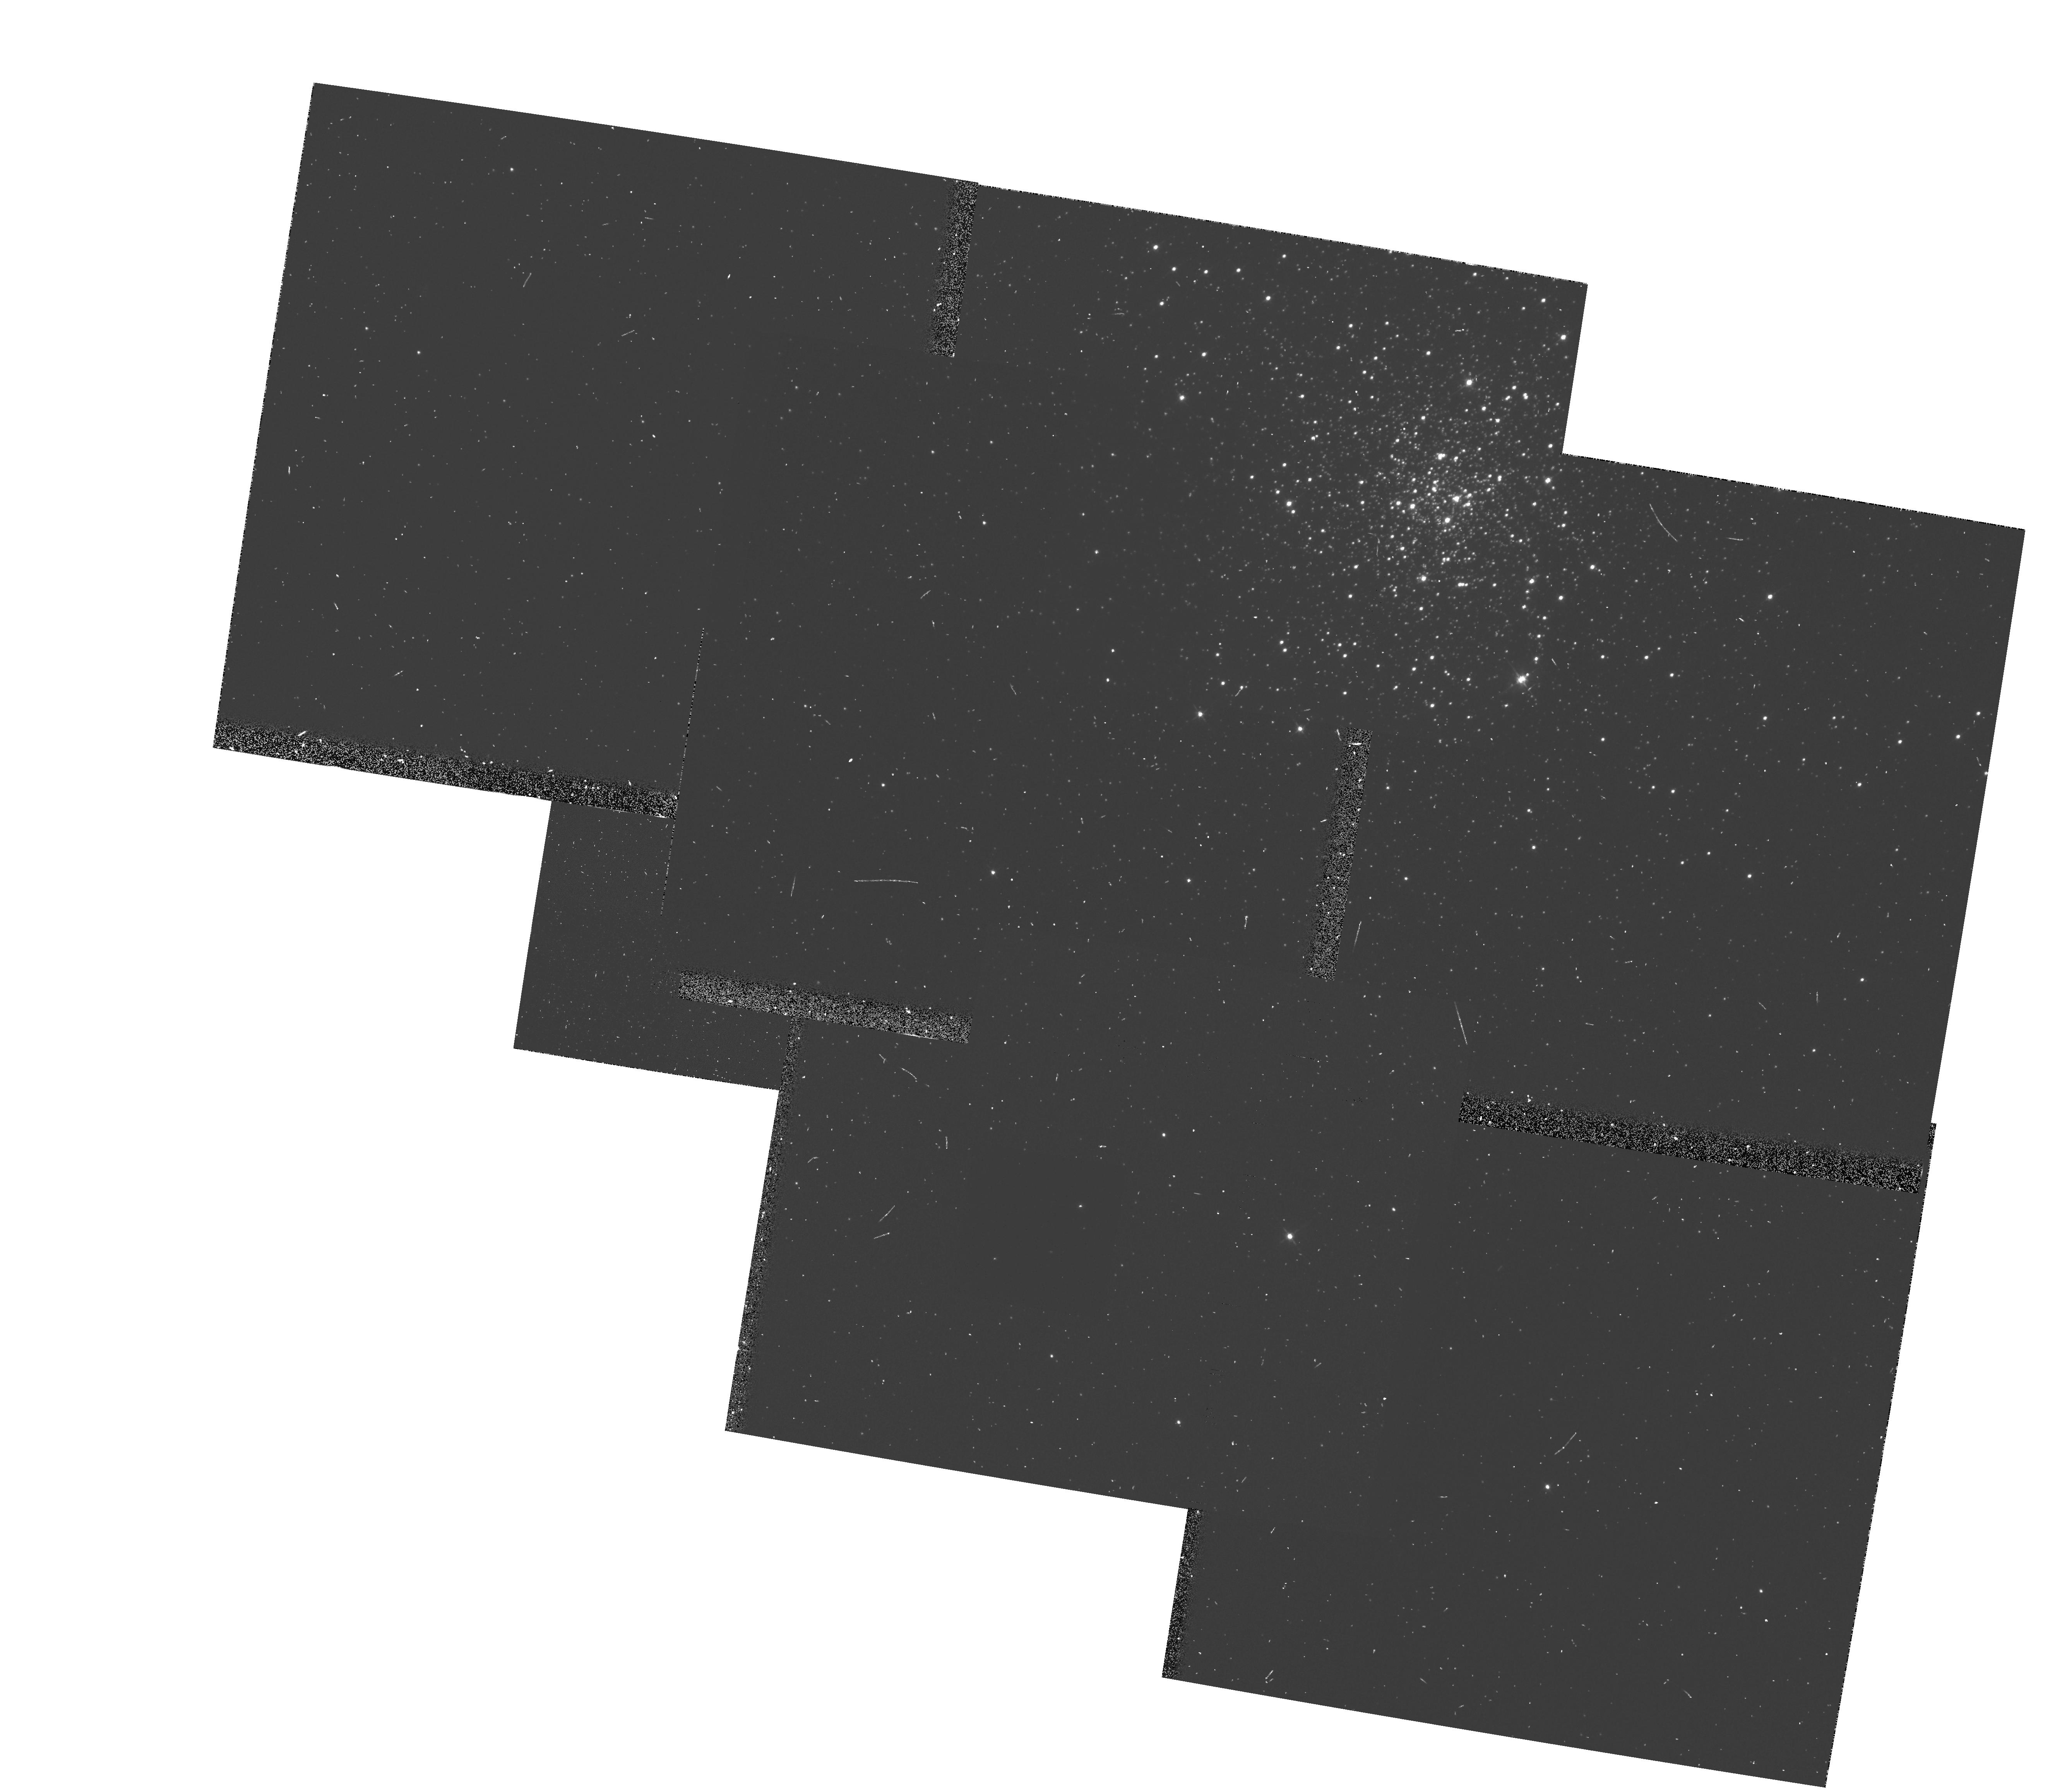
Target: NGC4147
Instrument: WFPC2/PC
Filter: F555W-POLQ
Exposure: 8 min
Observation ID: hst_5574_05_wfpc2_pc_f555w-polq_u2m705

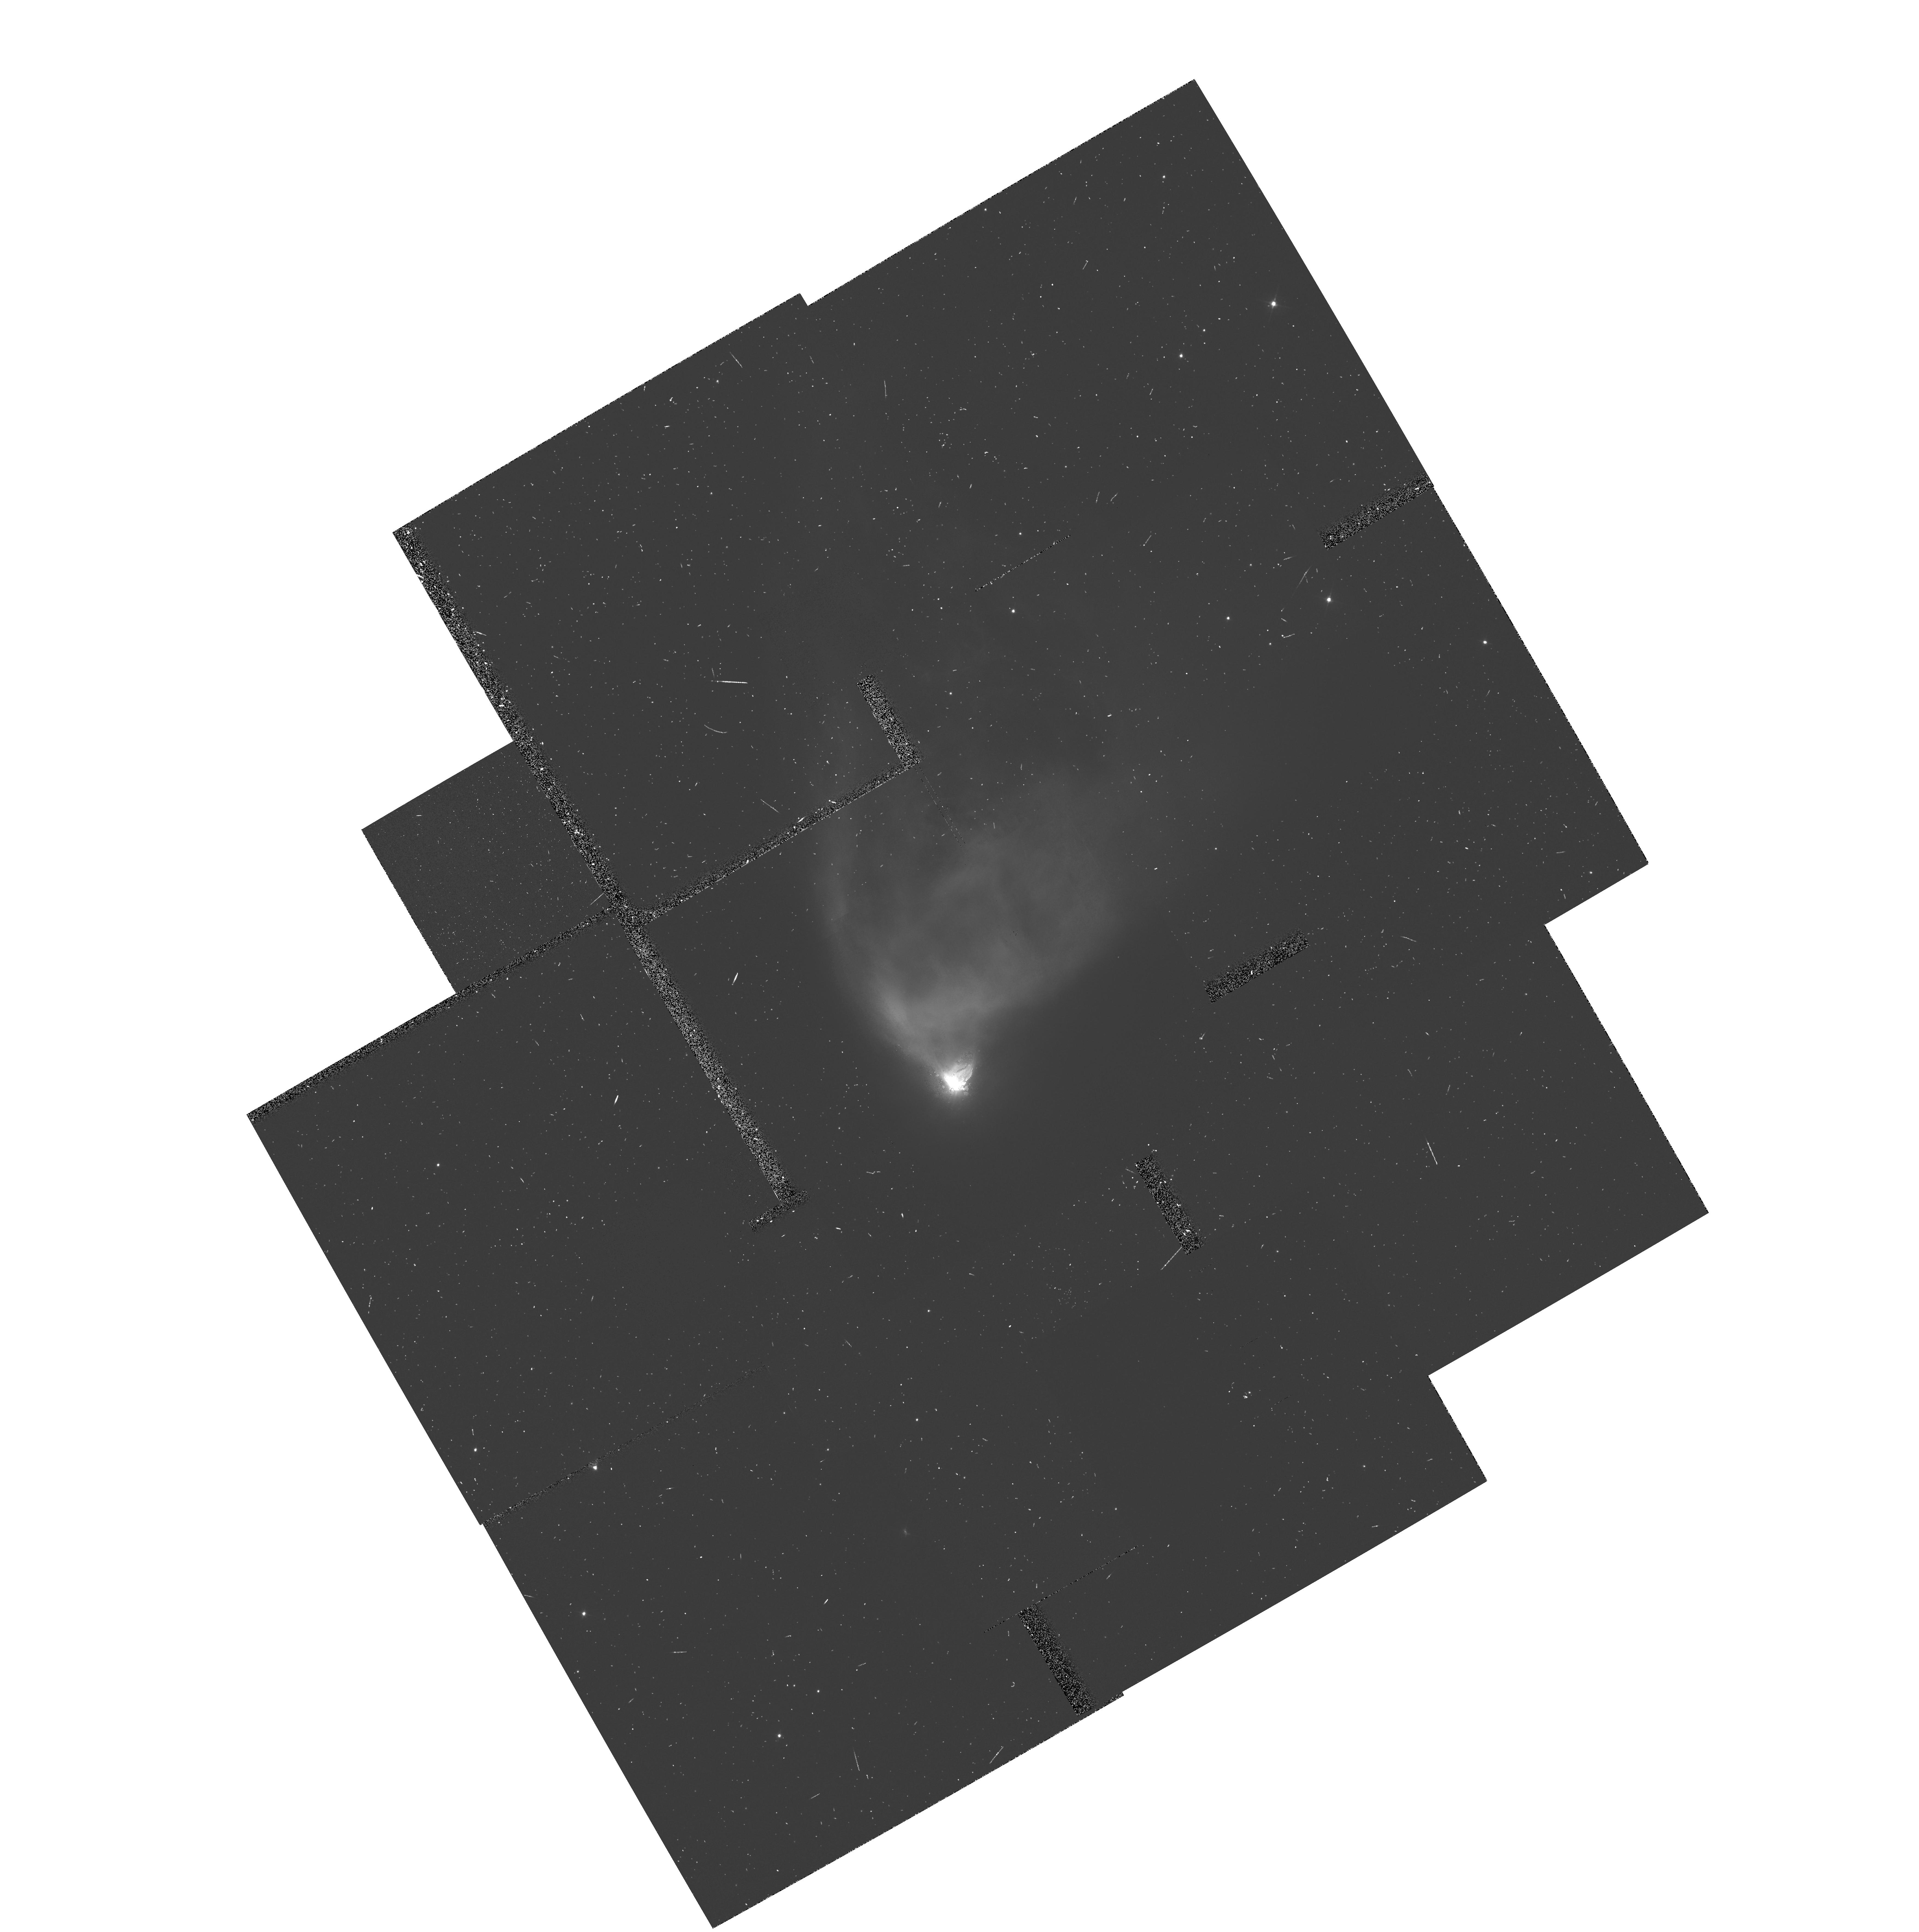
Target: RMON
Instrument: WFPC2/PC
Filter: F555W-POLQ
Exposure: 20 min
Observation ID: hst_5574_04_wfpc2_pc_f555w-polq_u2m704

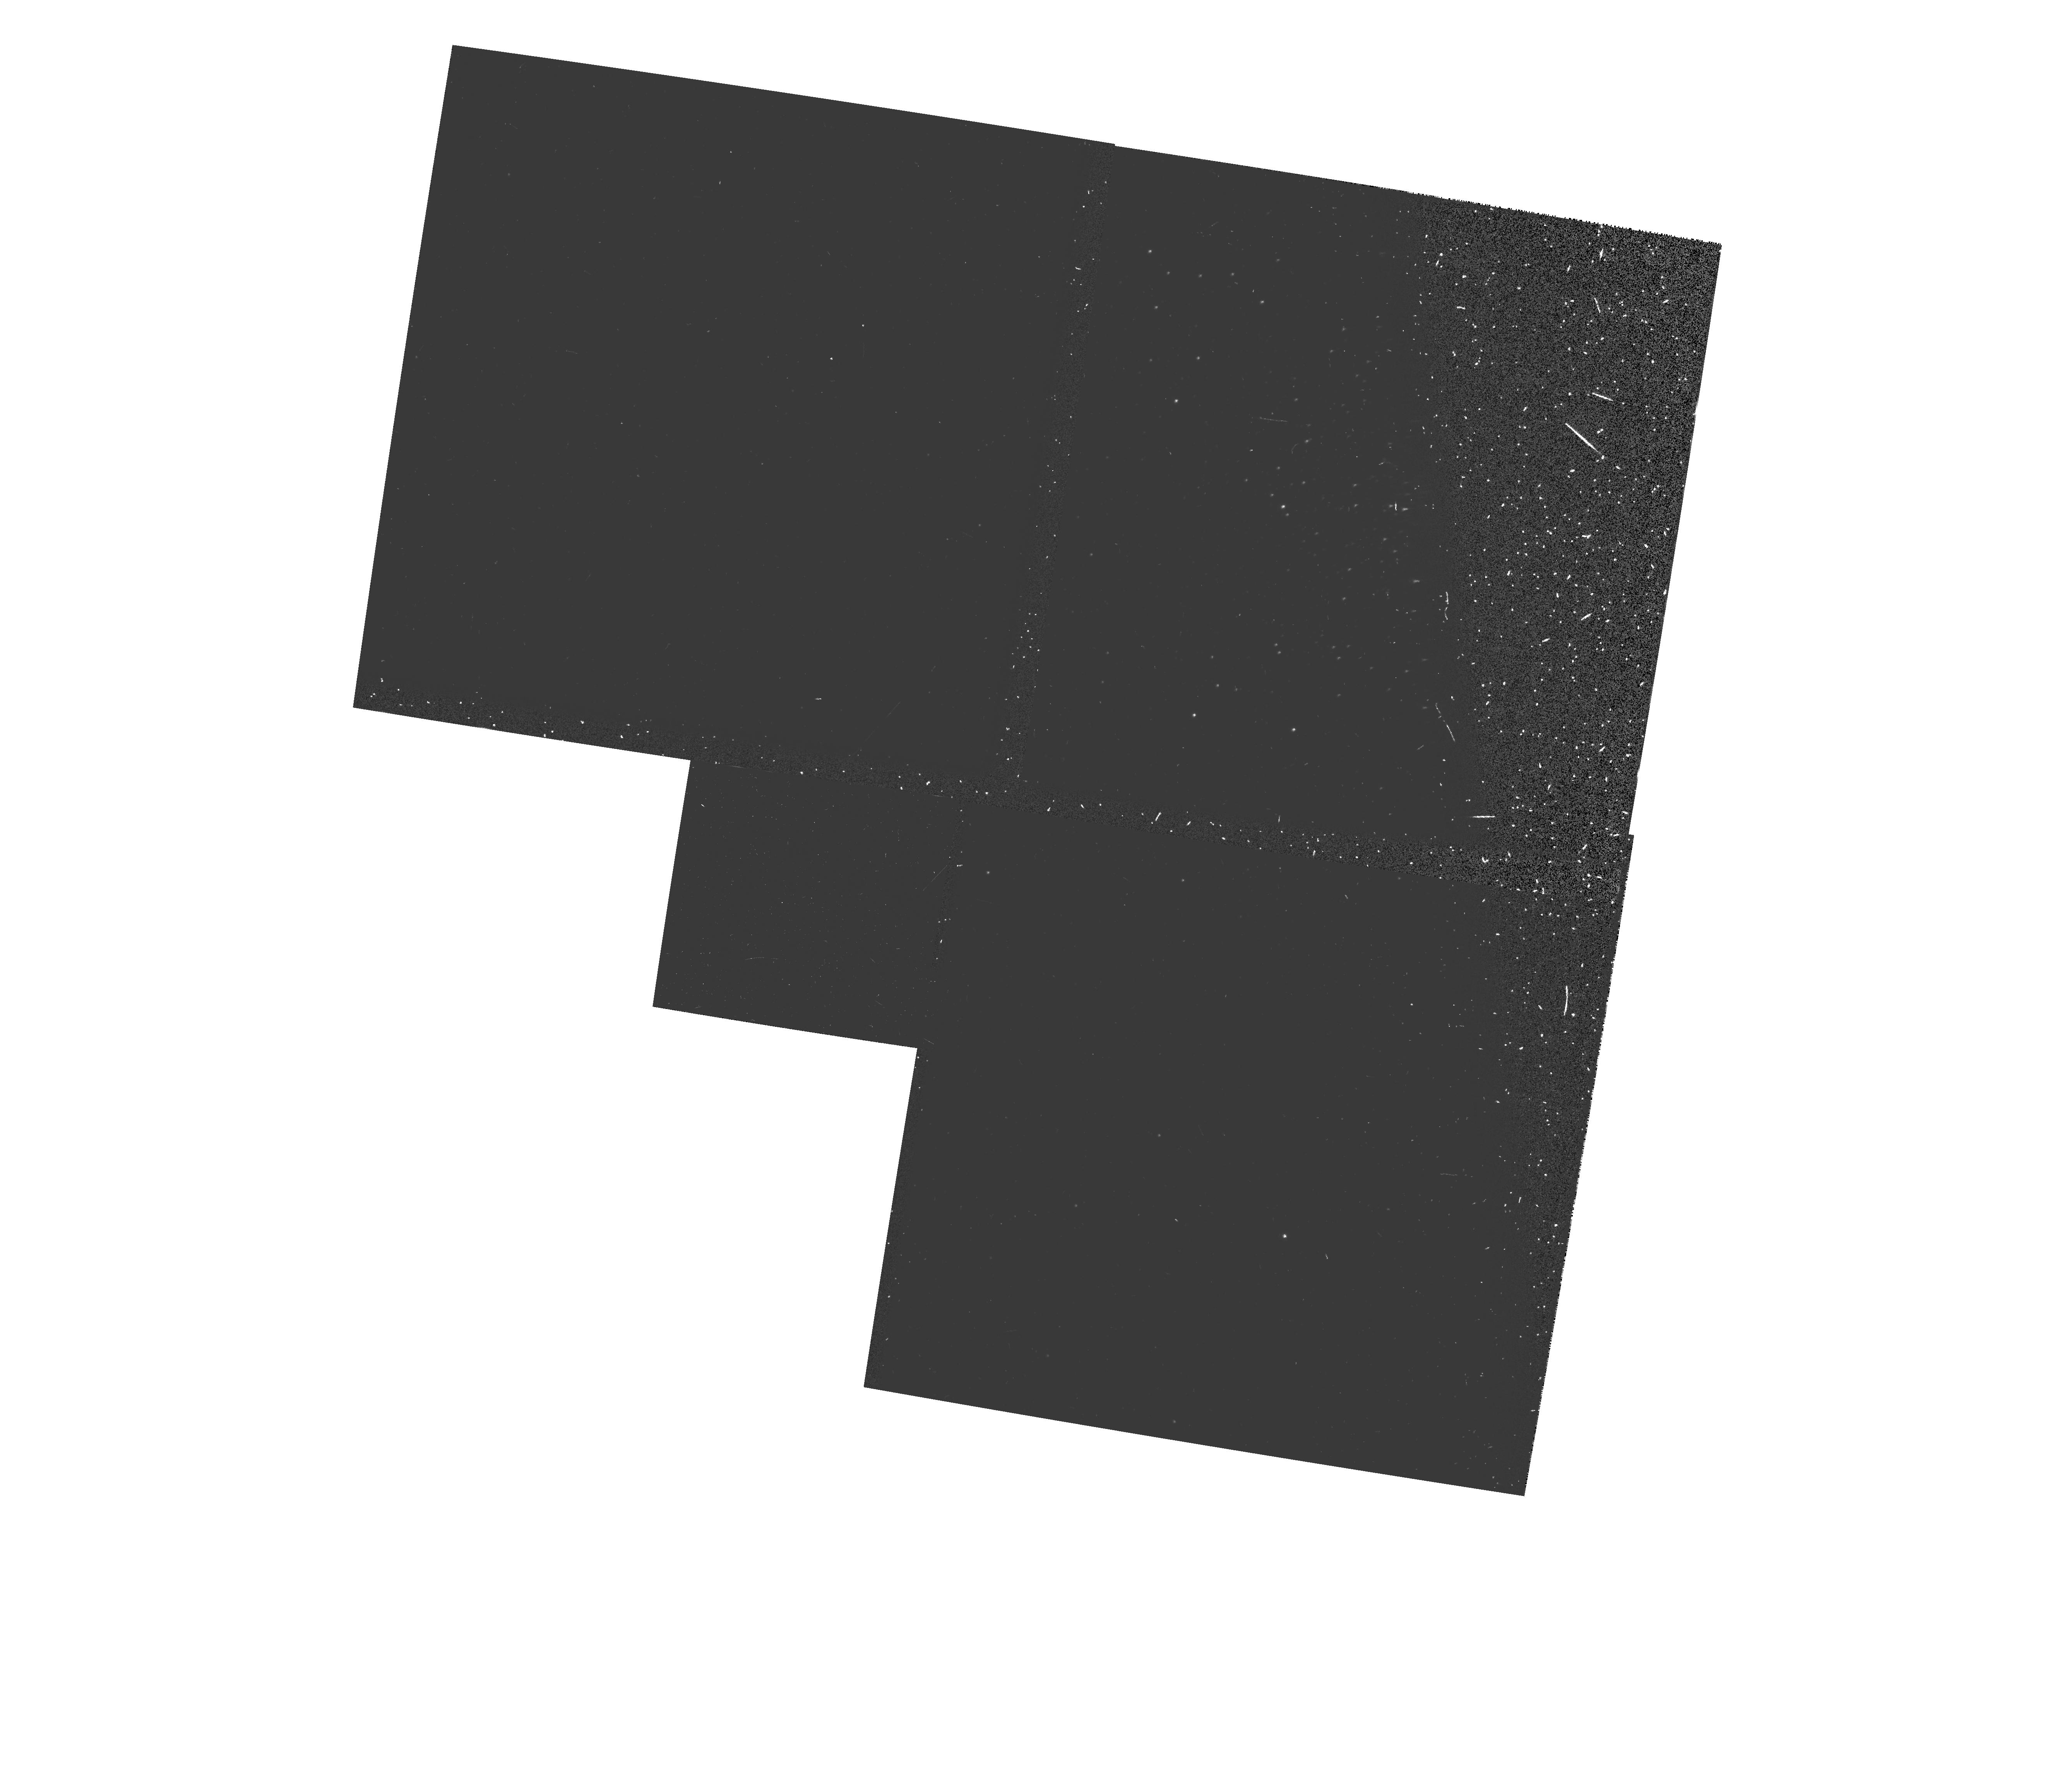
Target: NGC4147
Instrument: WFPC2/PC
Filter: F555W-POLQP15
Exposure: 4 min
Observation ID: hst_5574_05_wfpc2_pc_f555w-polqp15_u2m705

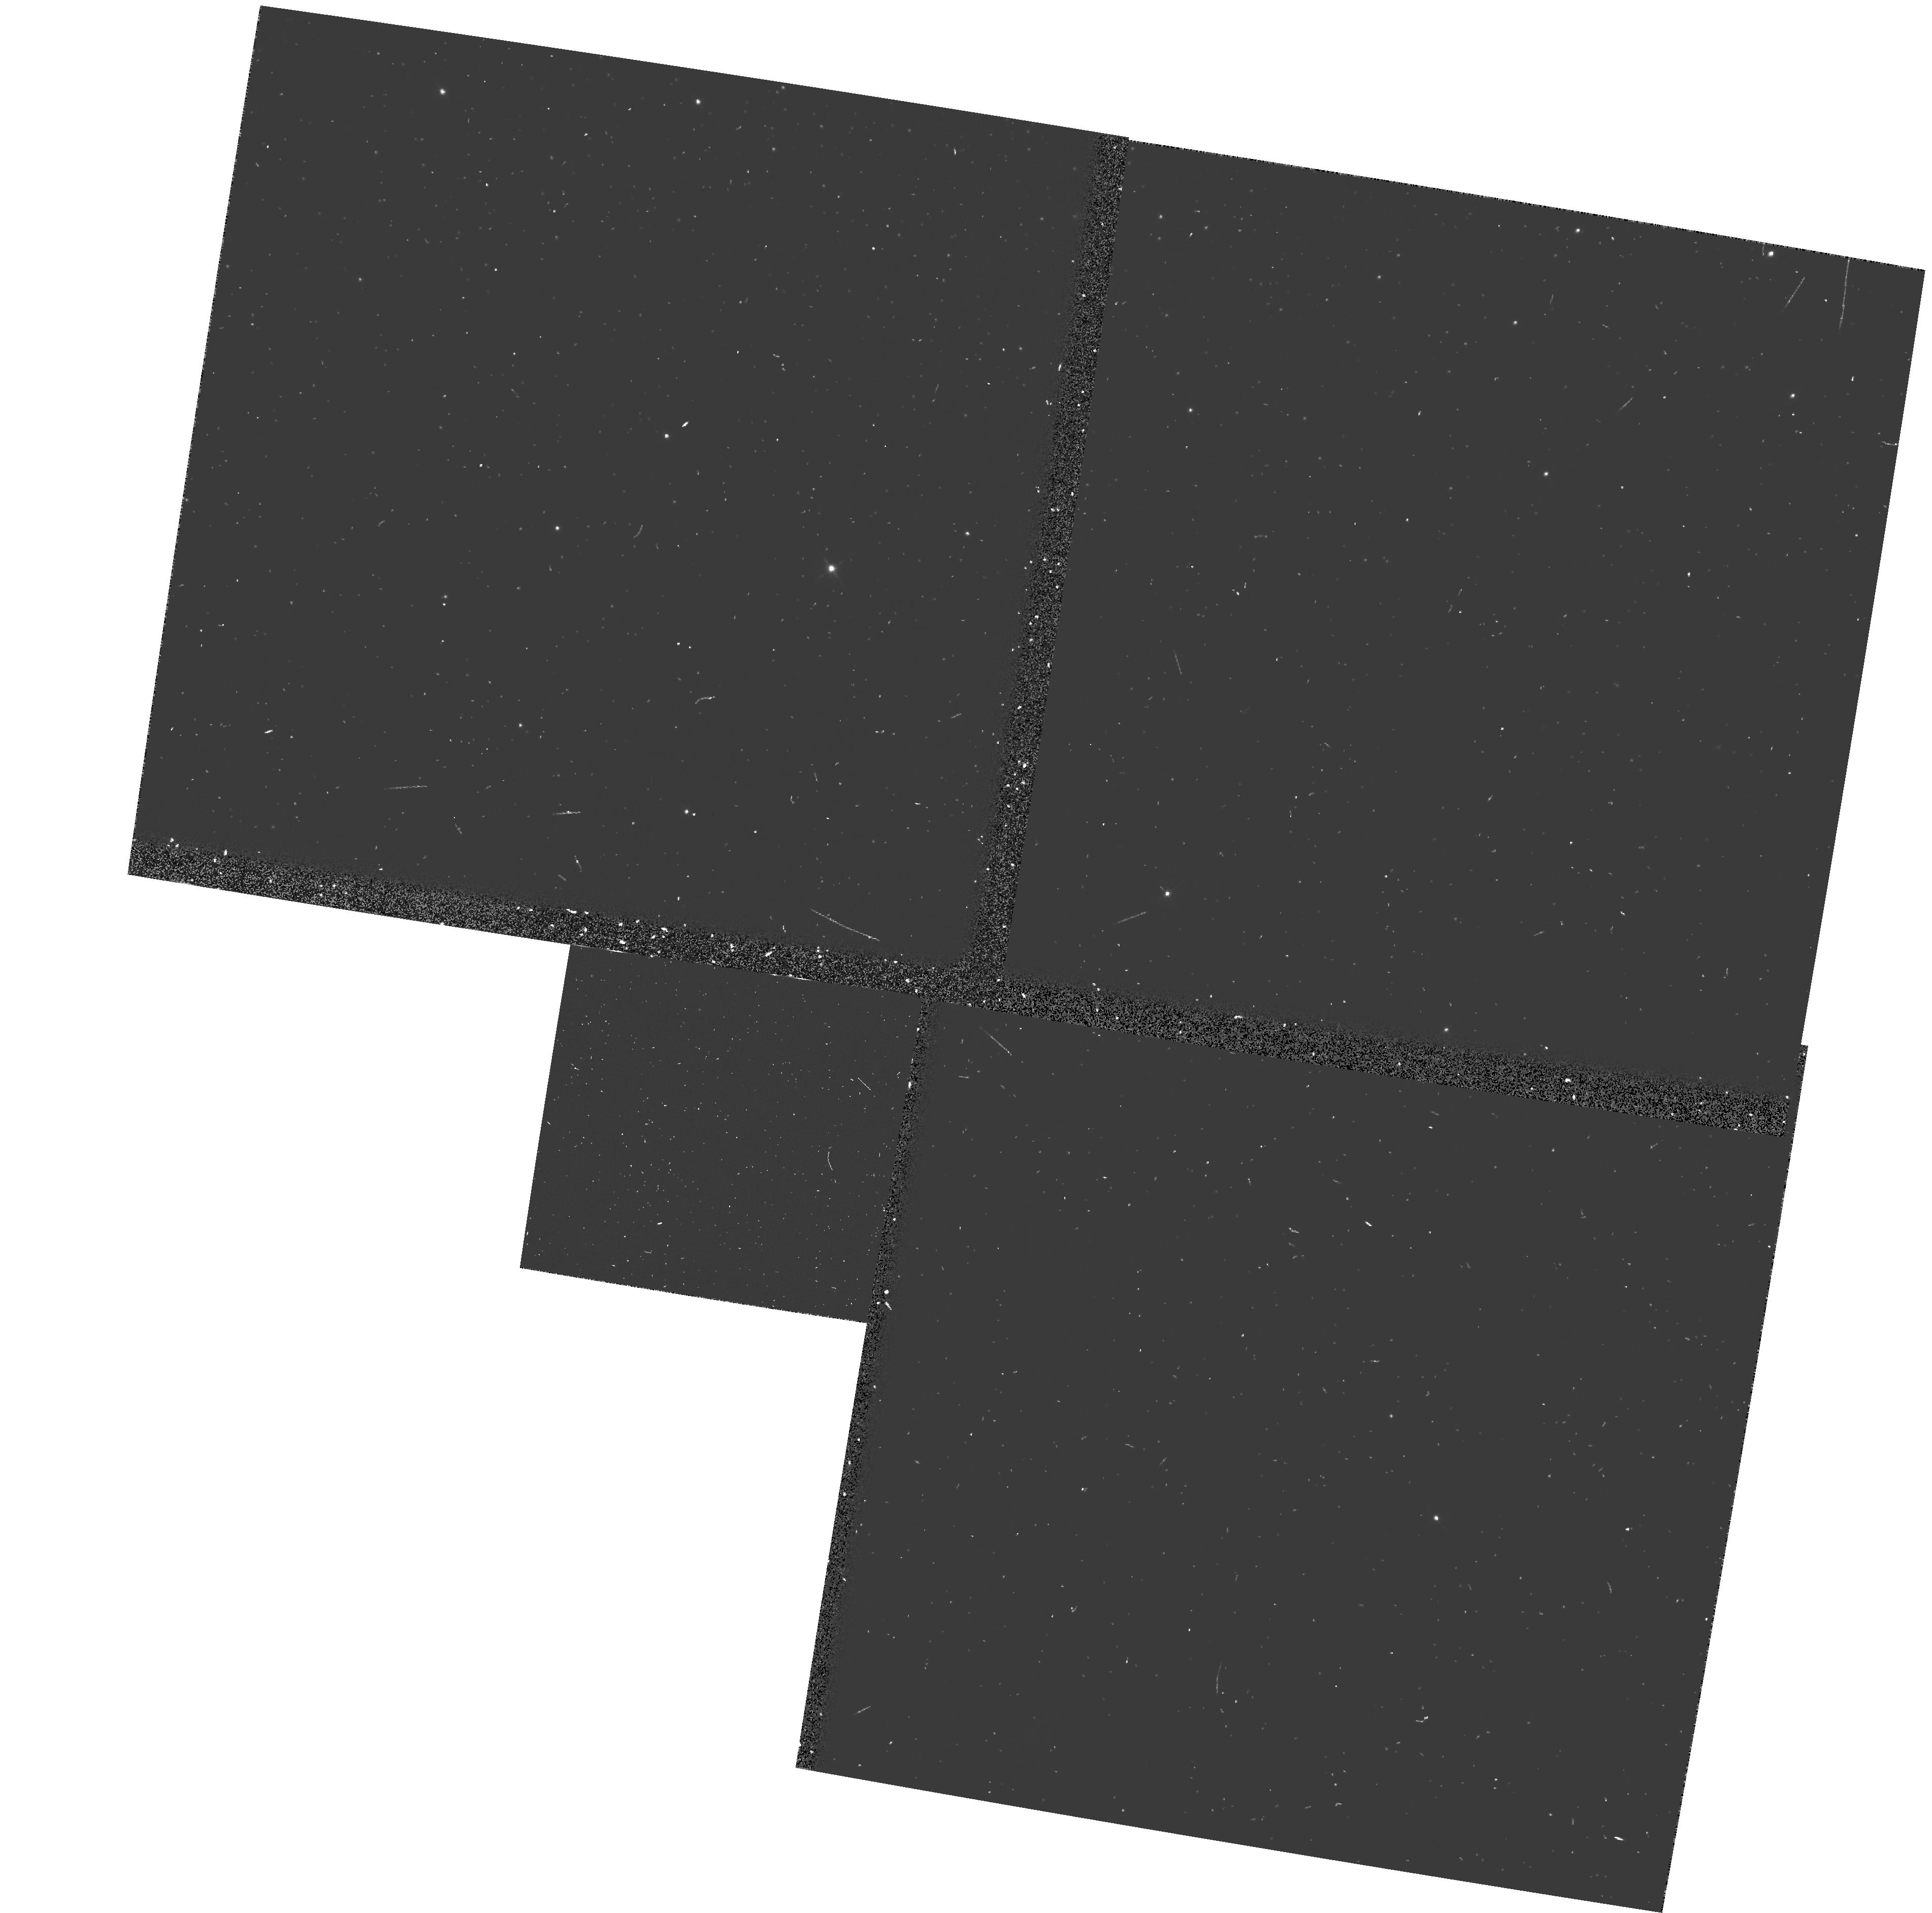
Target: NGC4147
Instrument: WFPC2/PC
Filter: F555W
Exposure: 4 min
Observation ID: u2m70701p

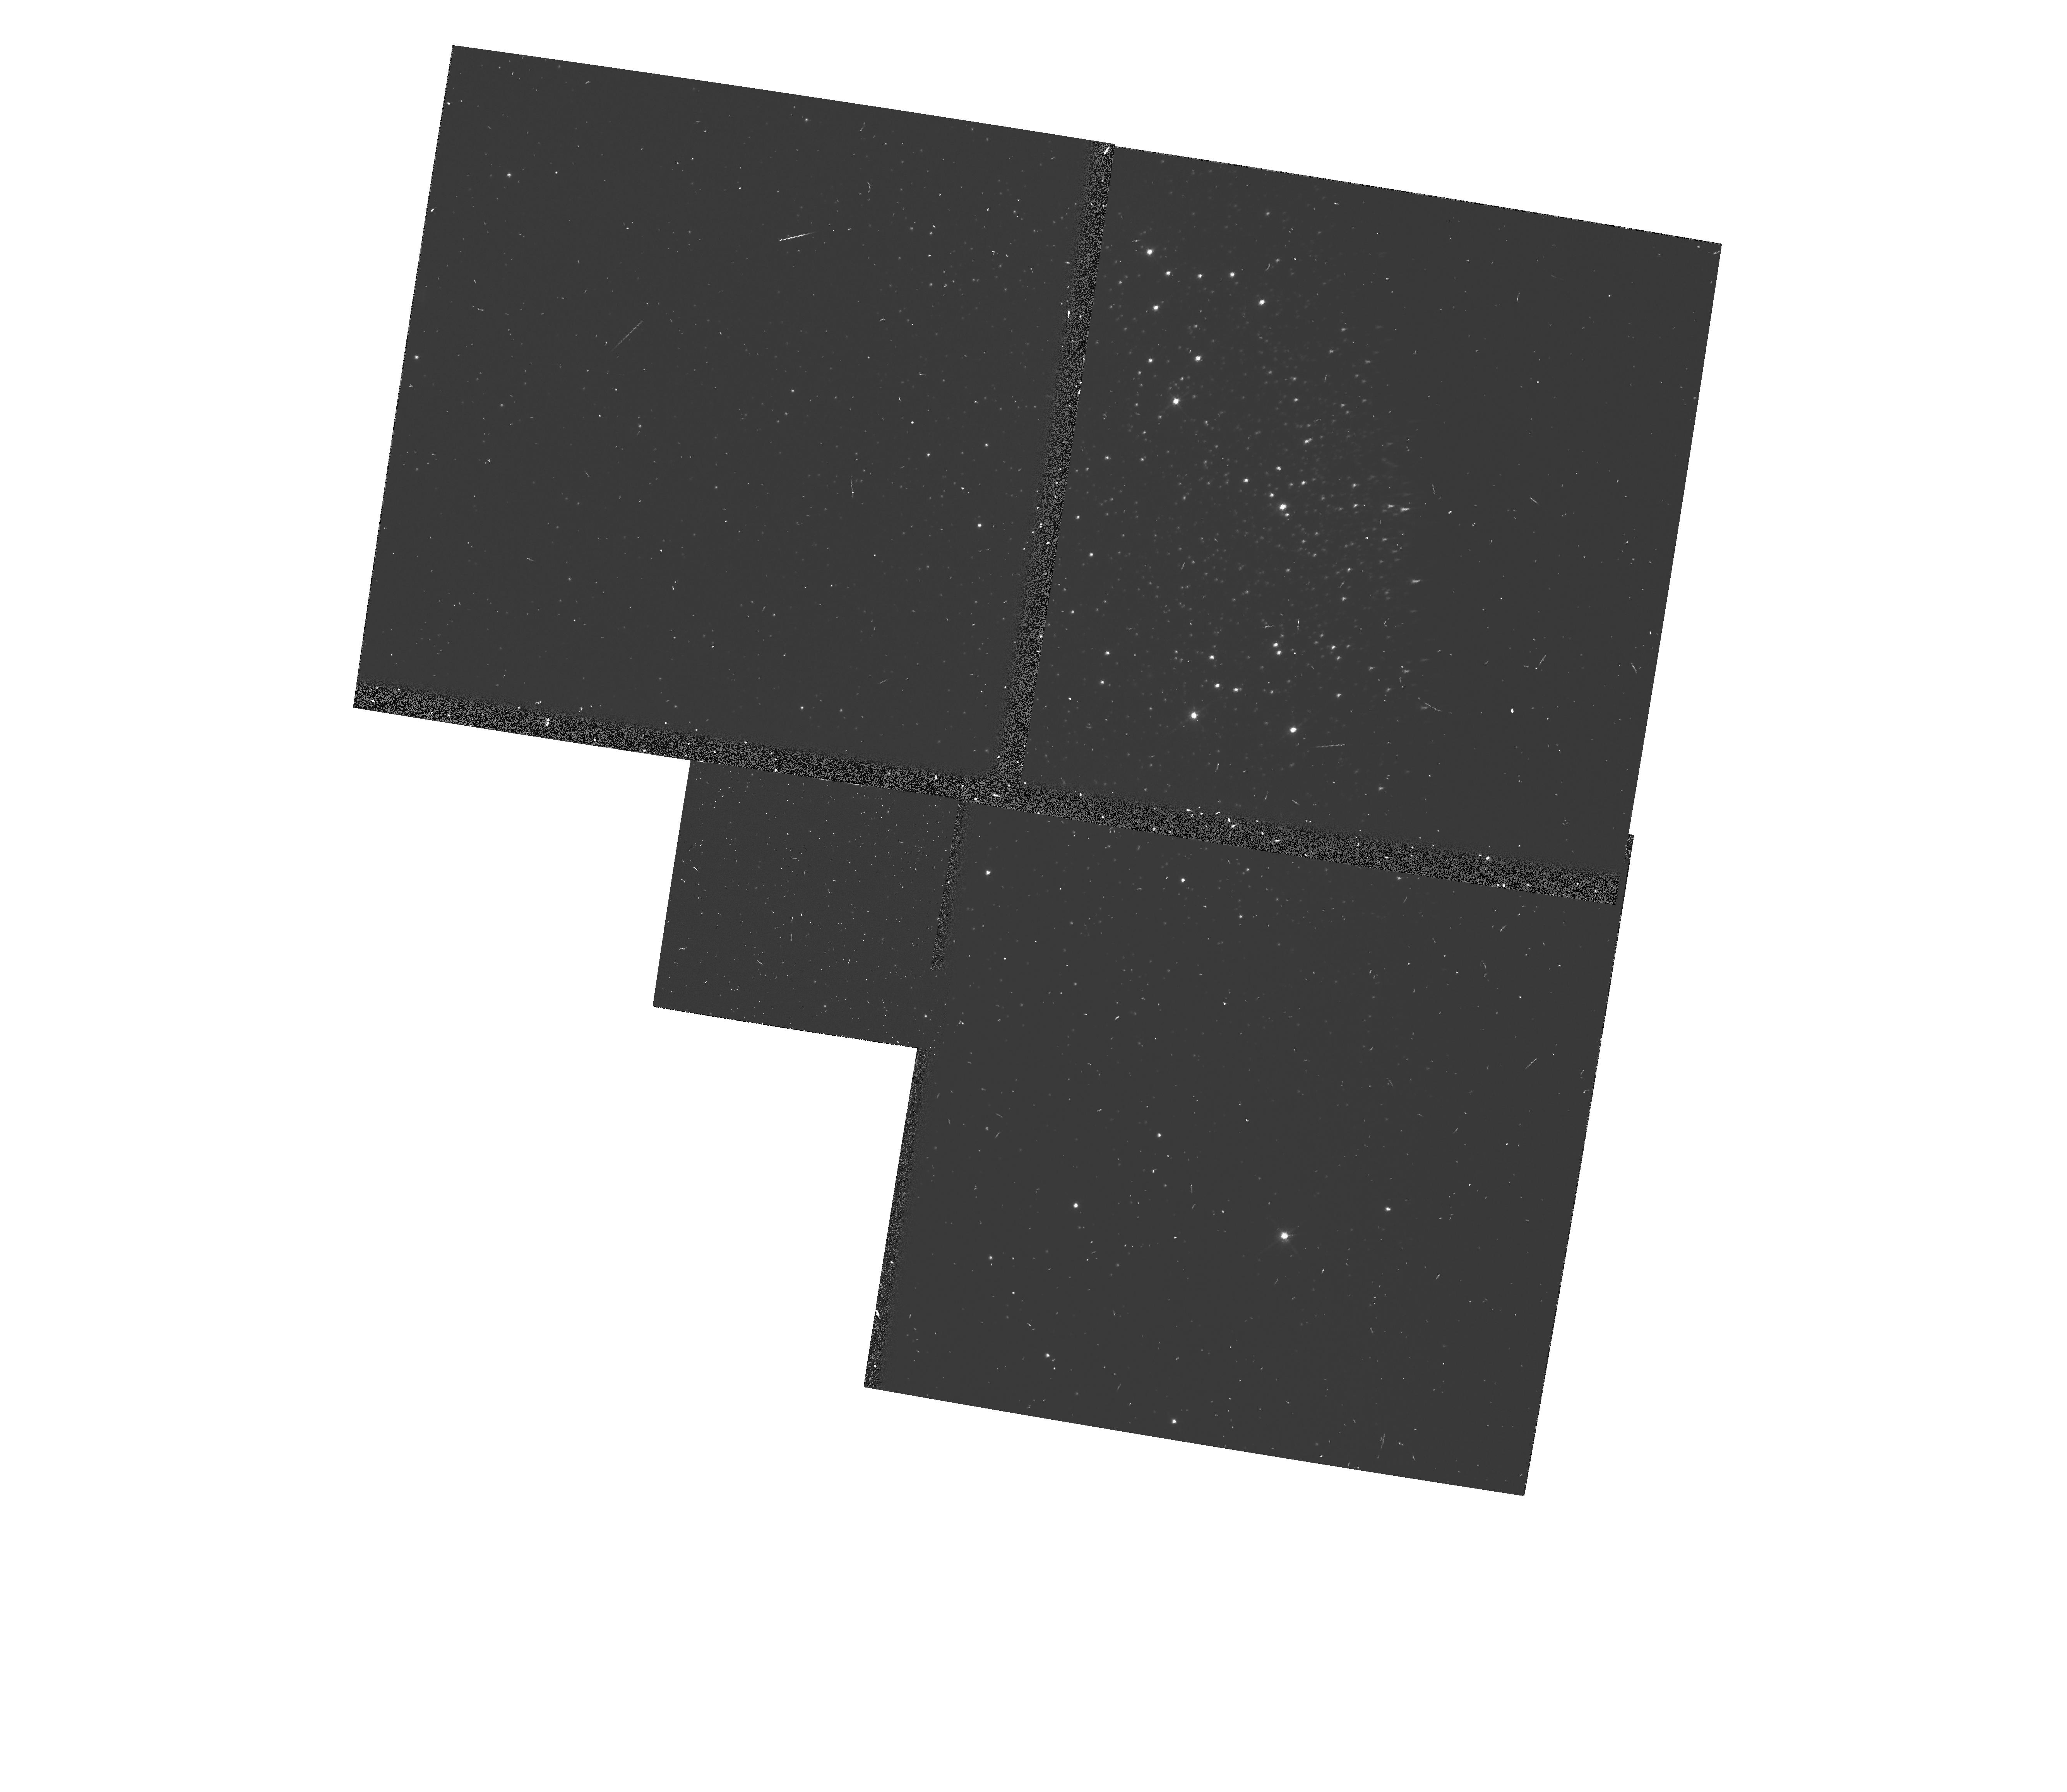
Target: NGC4147
Instrument: WFPC2/PC
Filter: F814W-POLQP15
Exposure: 4 min
Observation ID: hst_5574_05_wfpc2_pc_f814w-polqp15_u2m705

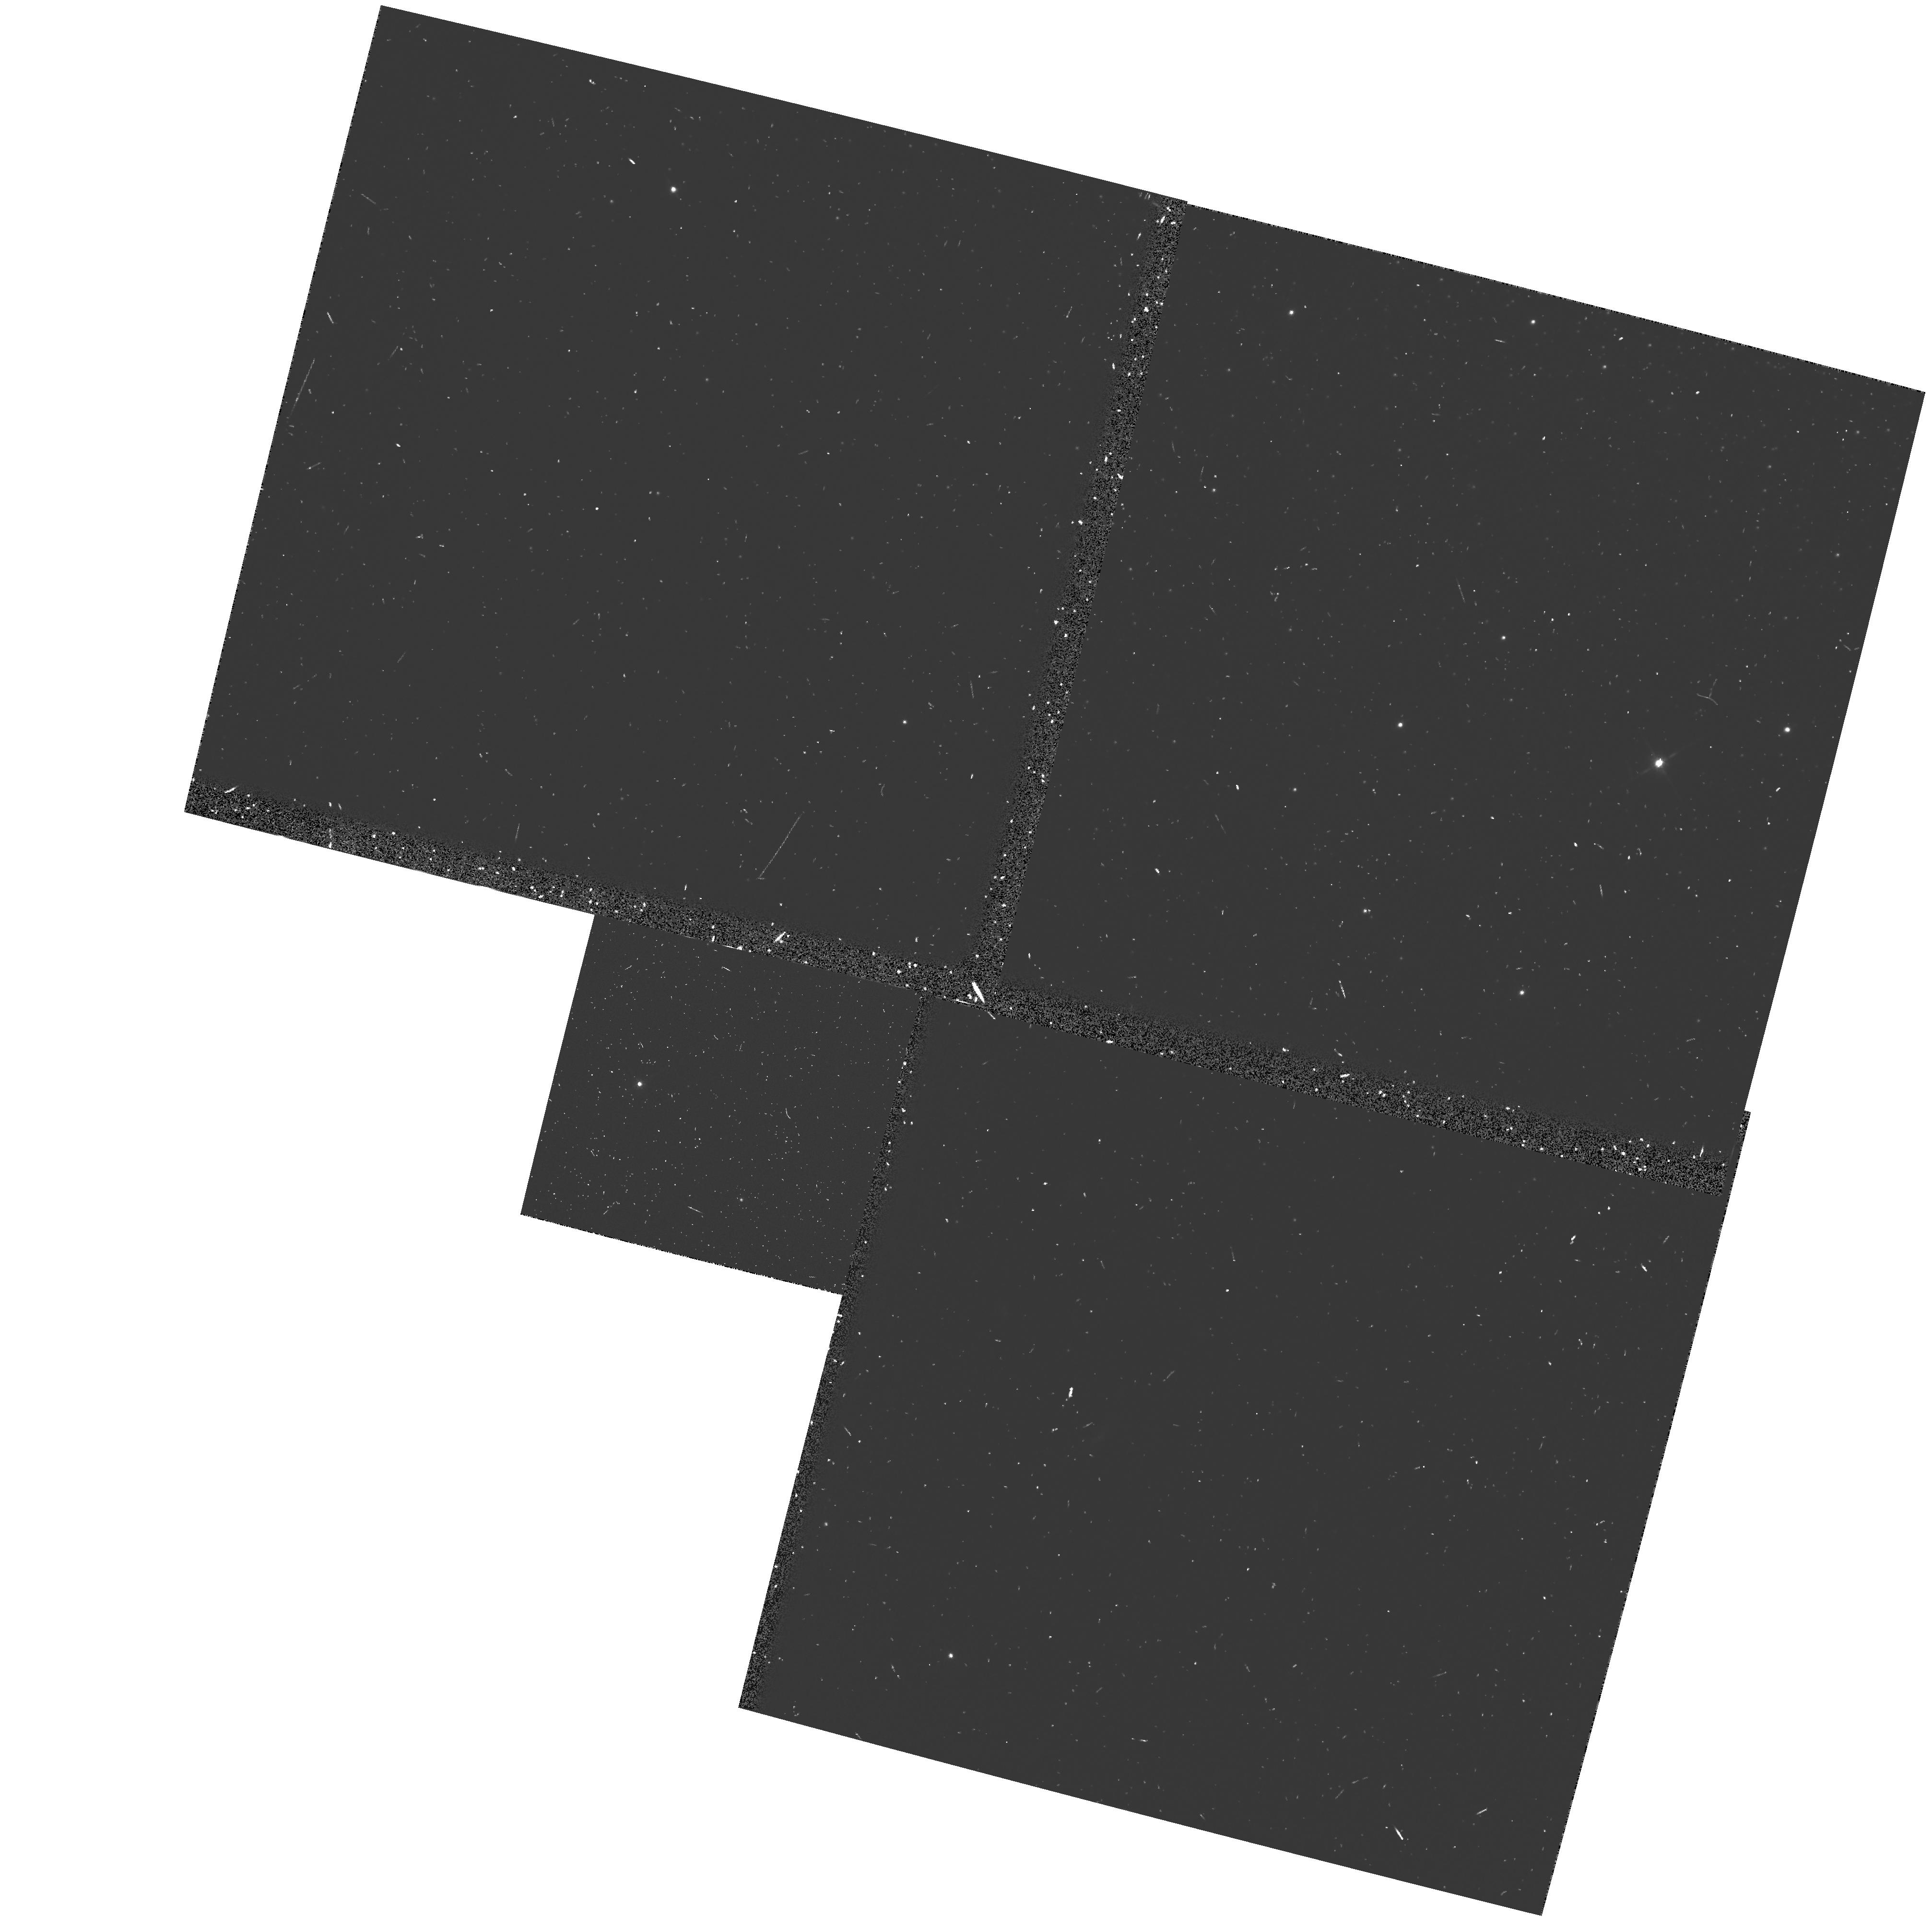
Target: NGC4147
Instrument: WFPC2/PC
Filter: F814W
Exposure: 4 min
Observation ID: u2m70603p

WF/PC2 CYCLE 4: POLARIZATION PROPOSAL (PI: Clampin, Mark)

This proposal will acquire data on unpolarized and polarized standard fields through the WFPC2 polarizing optics in order to derive a calibration of the 3-CCD and 1-CCD polarization modes of WFPC2. In first mode the target is imaged on each CCD which, with the quad filter POLQ selected, corresponds to a different relative polarization angle. The second mode requires two additional observations on WF2, through two partially rotated POLQ filter positions to yield two different relative polarization angles on the same CCD WF2. Addition of the WF2 observation from the unrotated POLQ yield three relative polarization angles in the same camera (WF2).